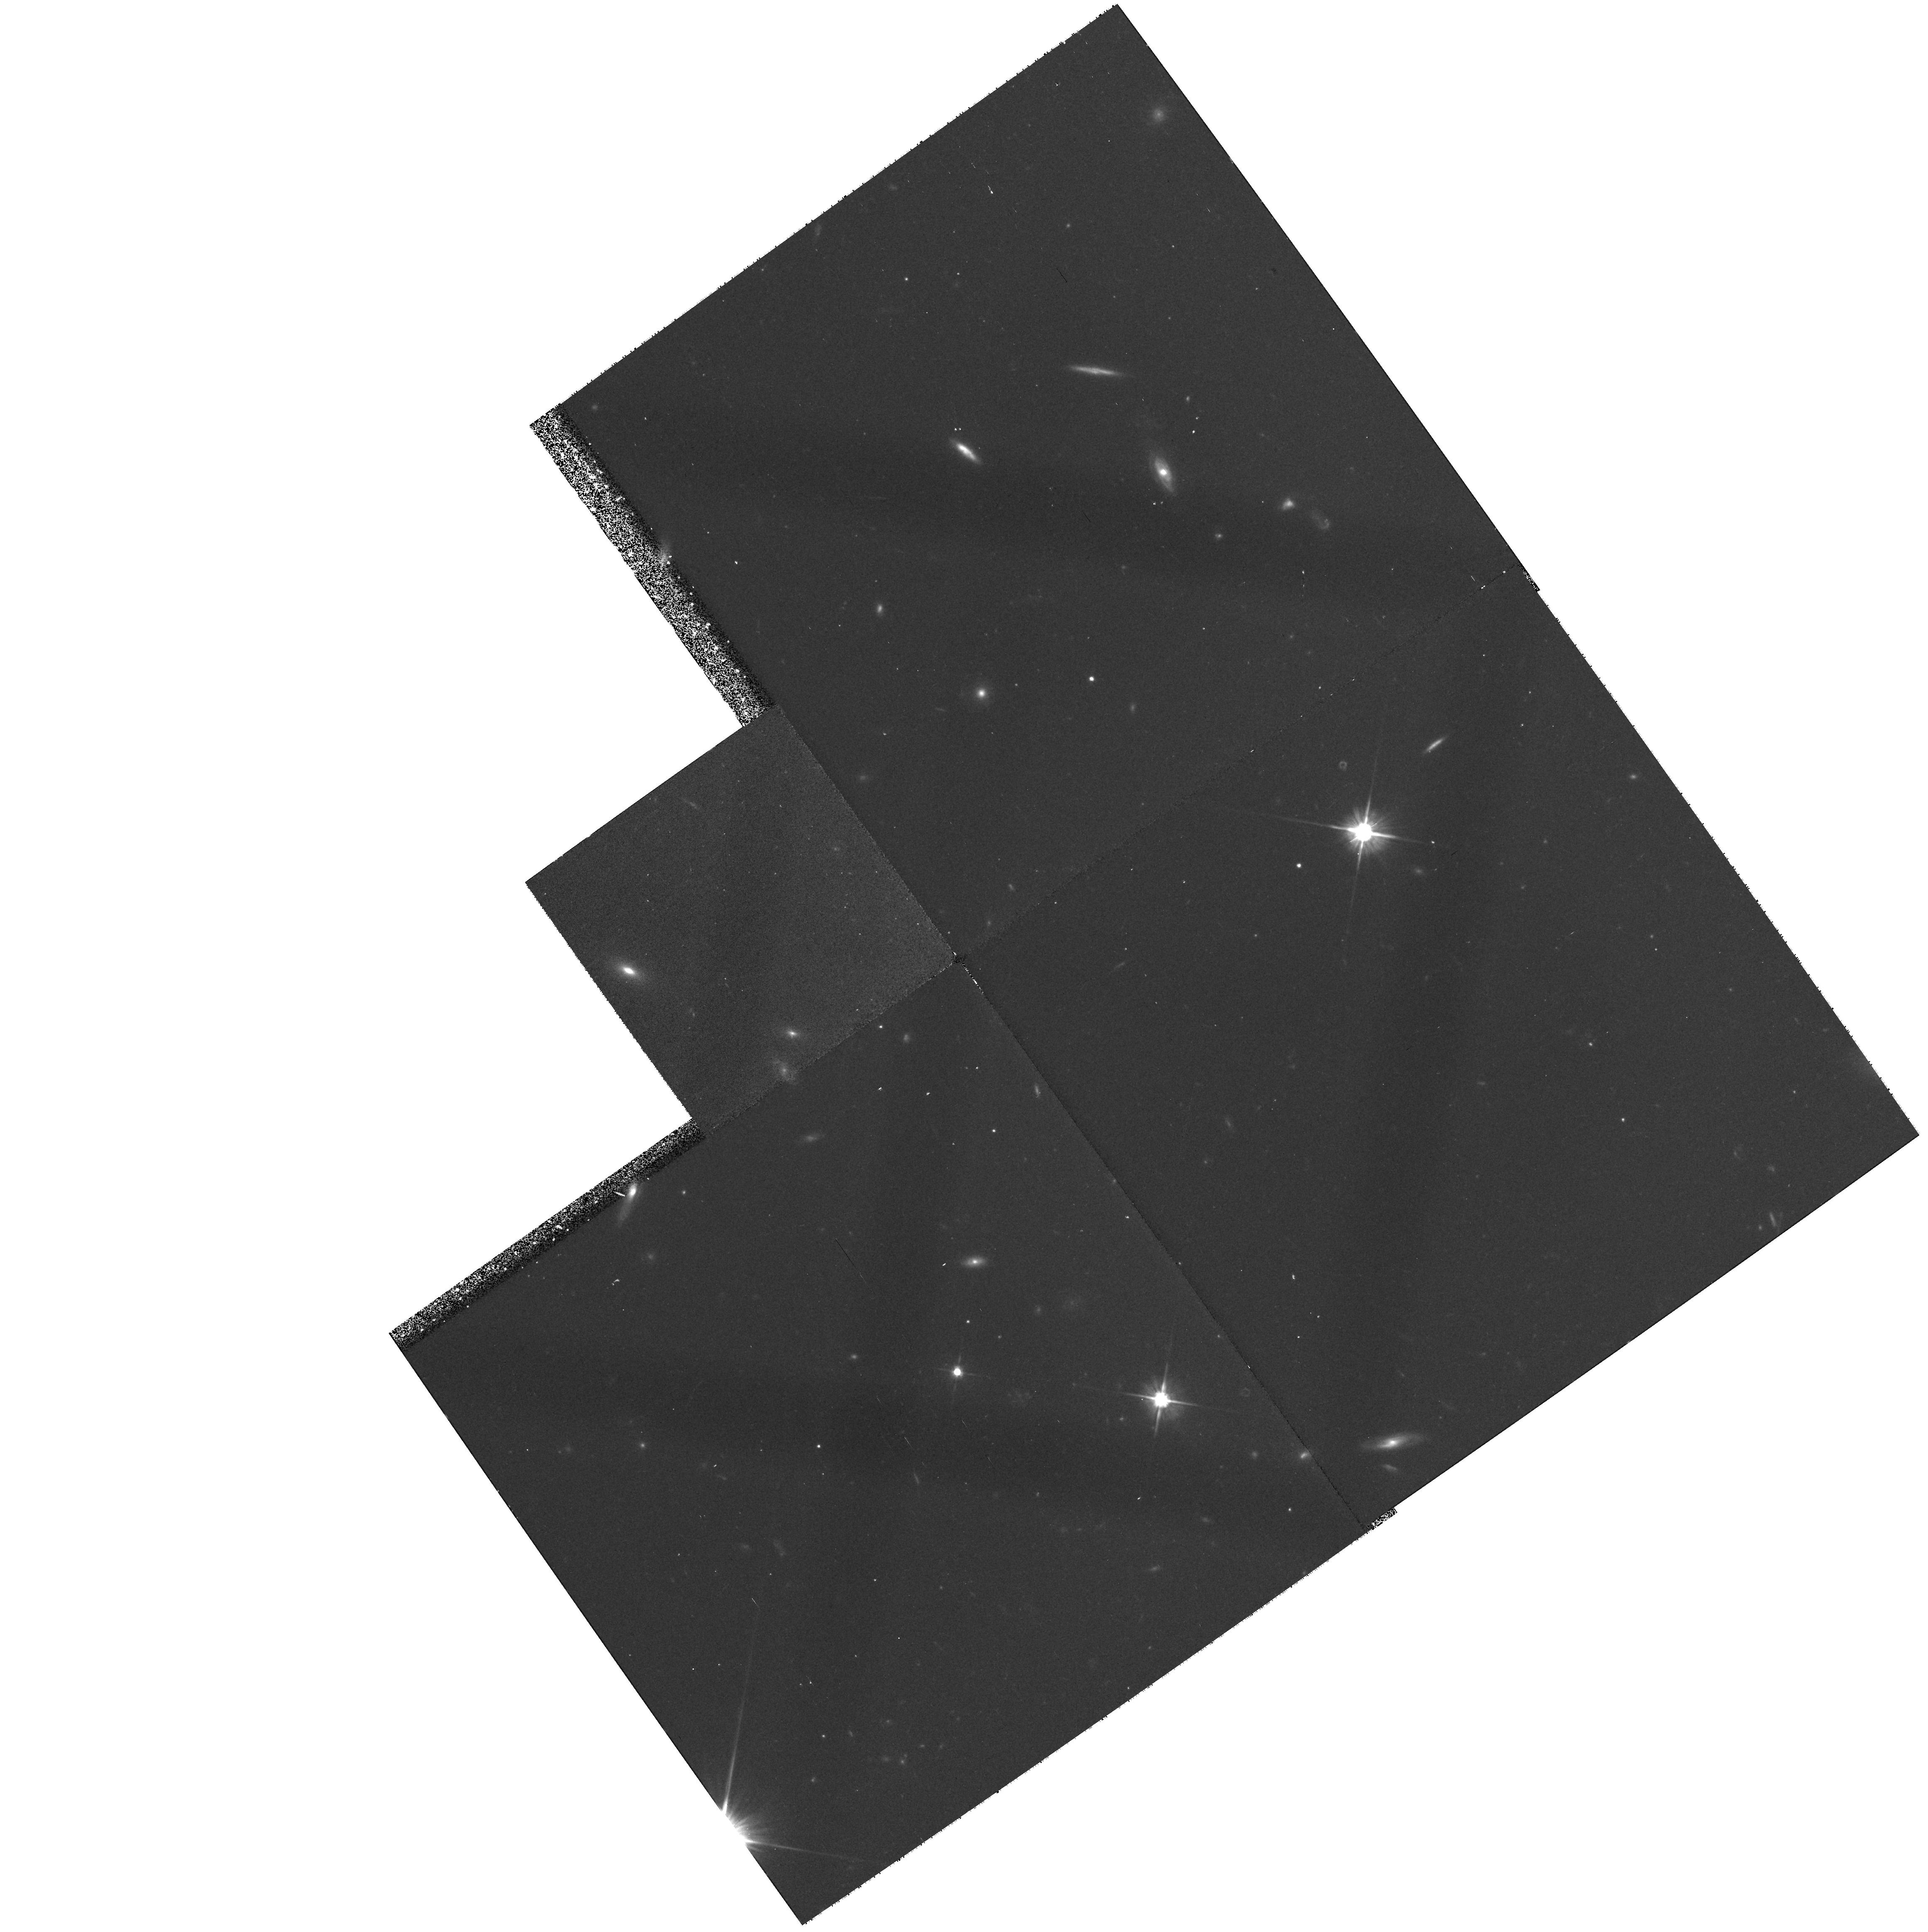
Target: field at RA 255.107°, Dec 64.253°
Instrument: WFPC2/PC
Filter: F606W
Exposure: 27 min
Observation ID: hst_7778_04_wfpc2_pc_f606w_u4si04

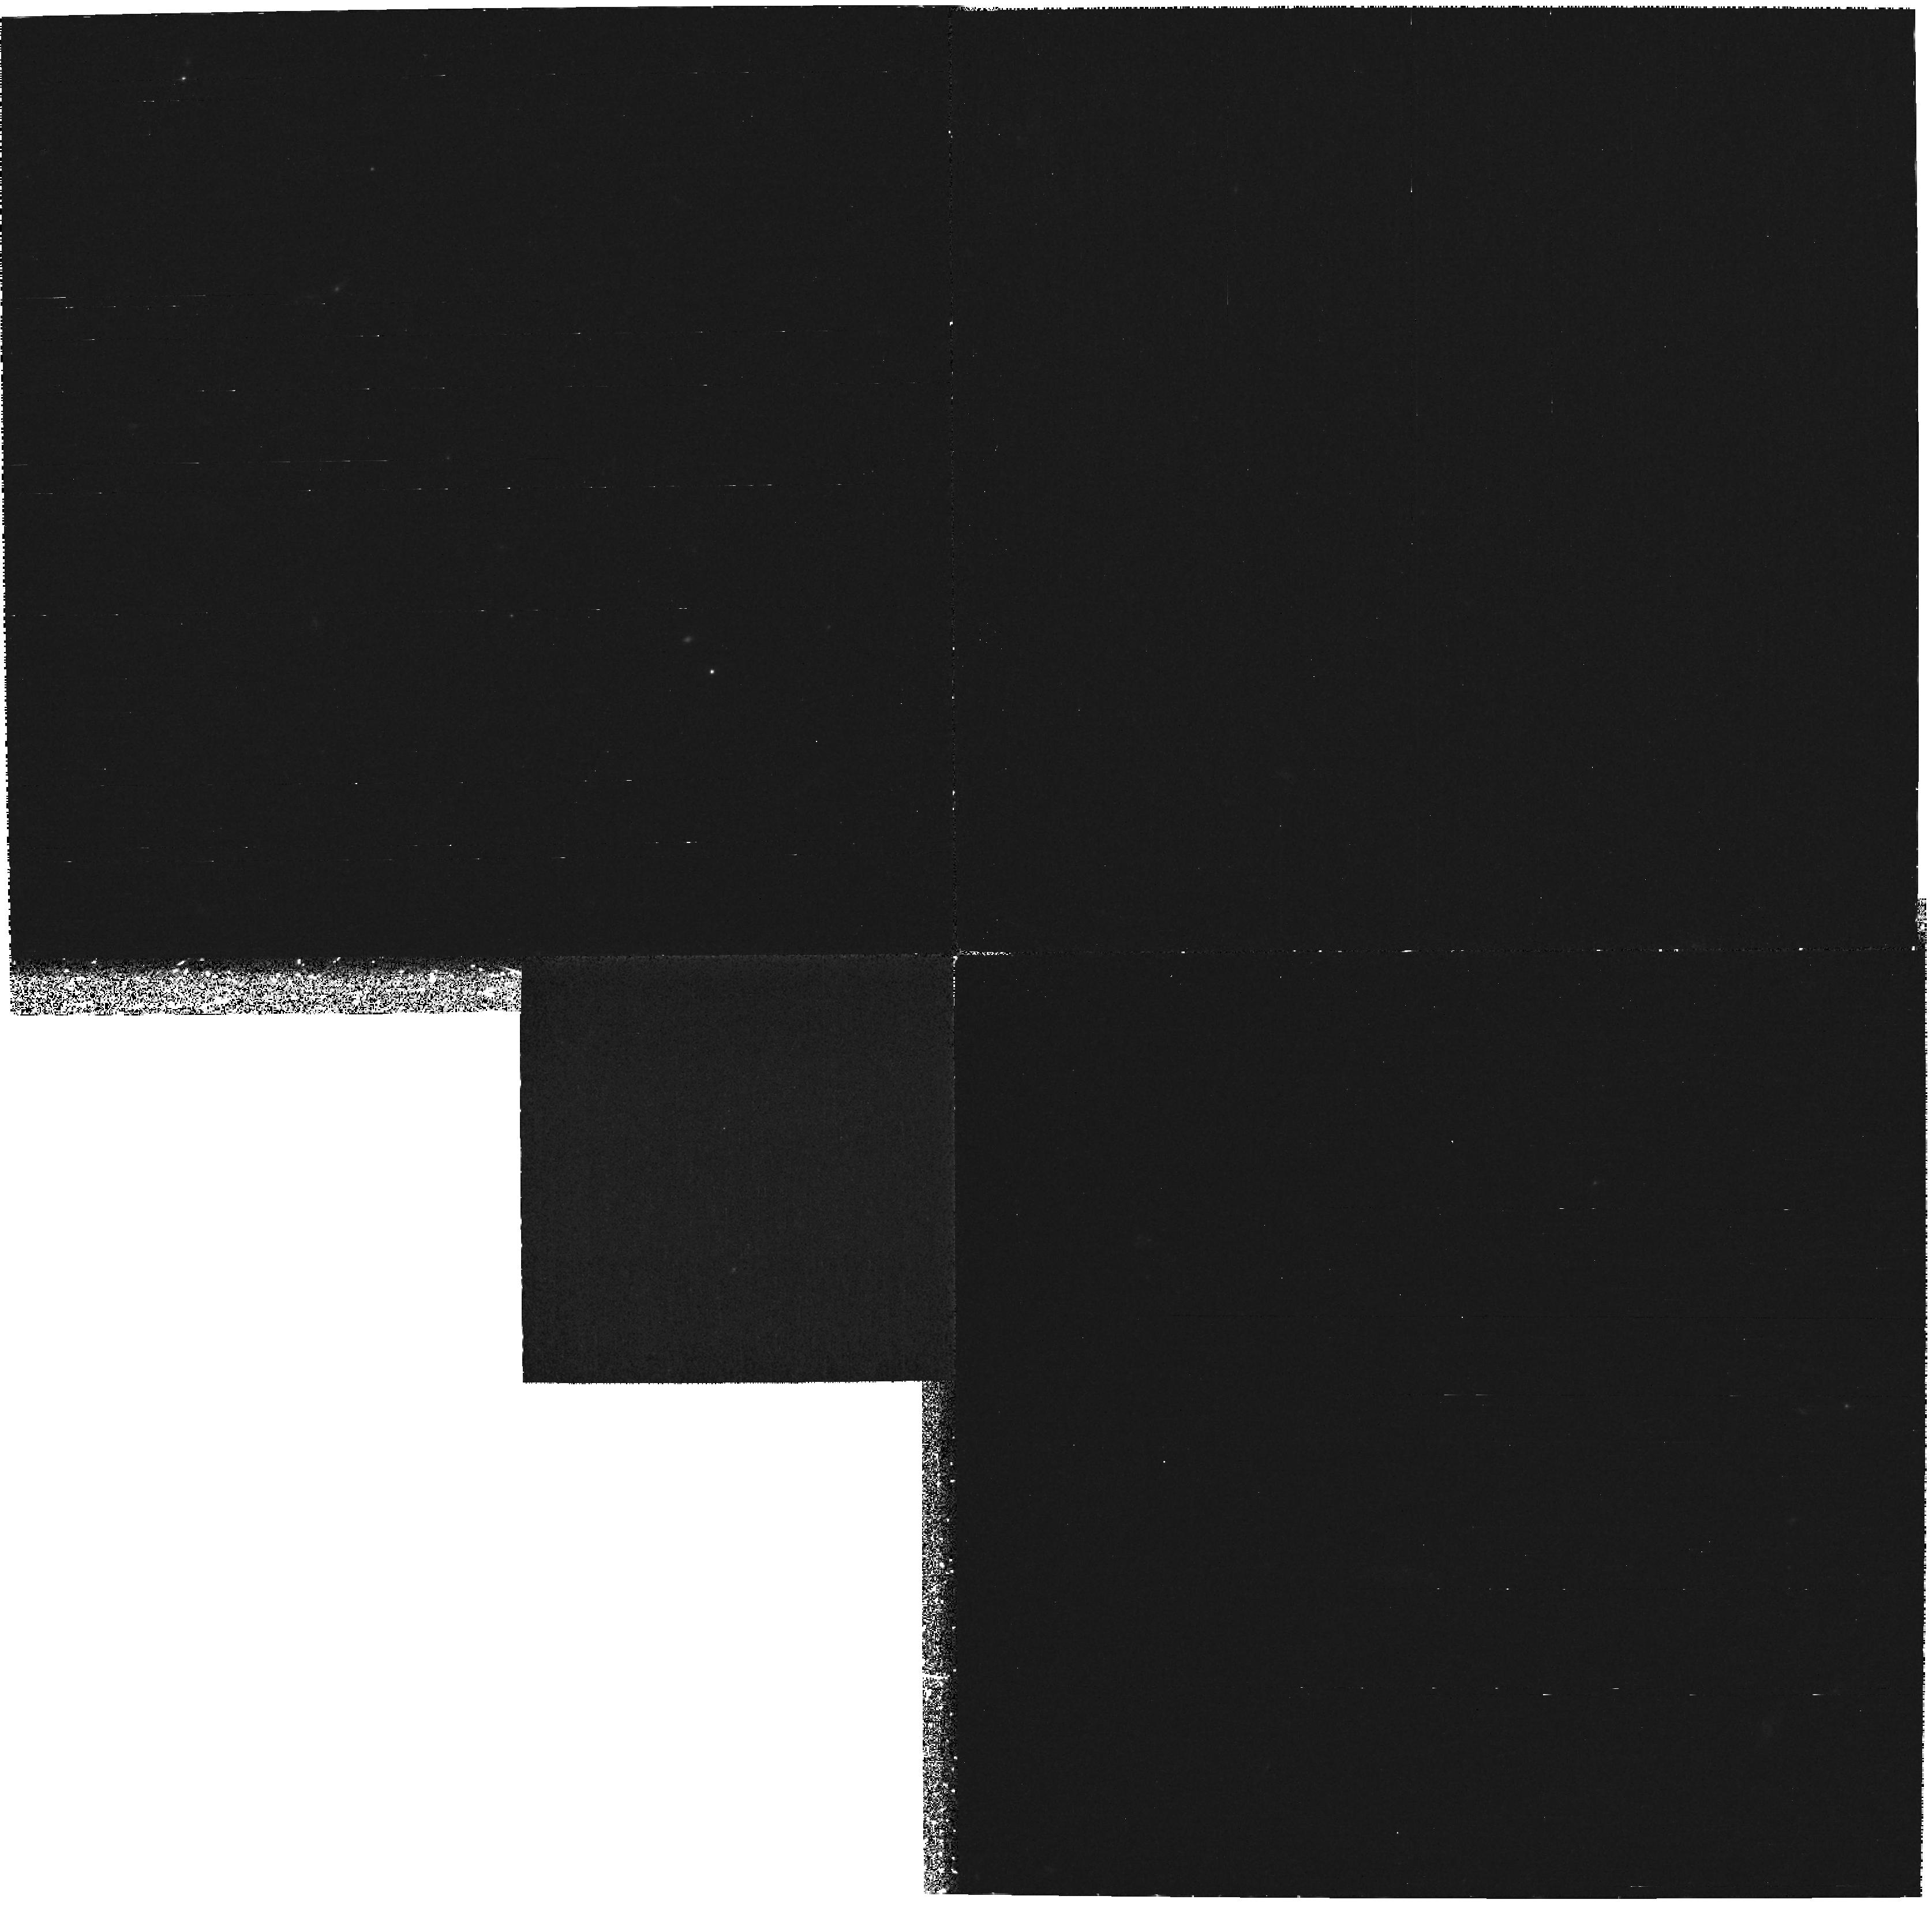
Target: field at RA 255.264°, Dec 64.283°
Instrument: WFPC2/PC
Filter: F300W
Exposure: 4.7 h
Observation ID: hst_7778_02_wfpc2_pc_f300w_u4si02

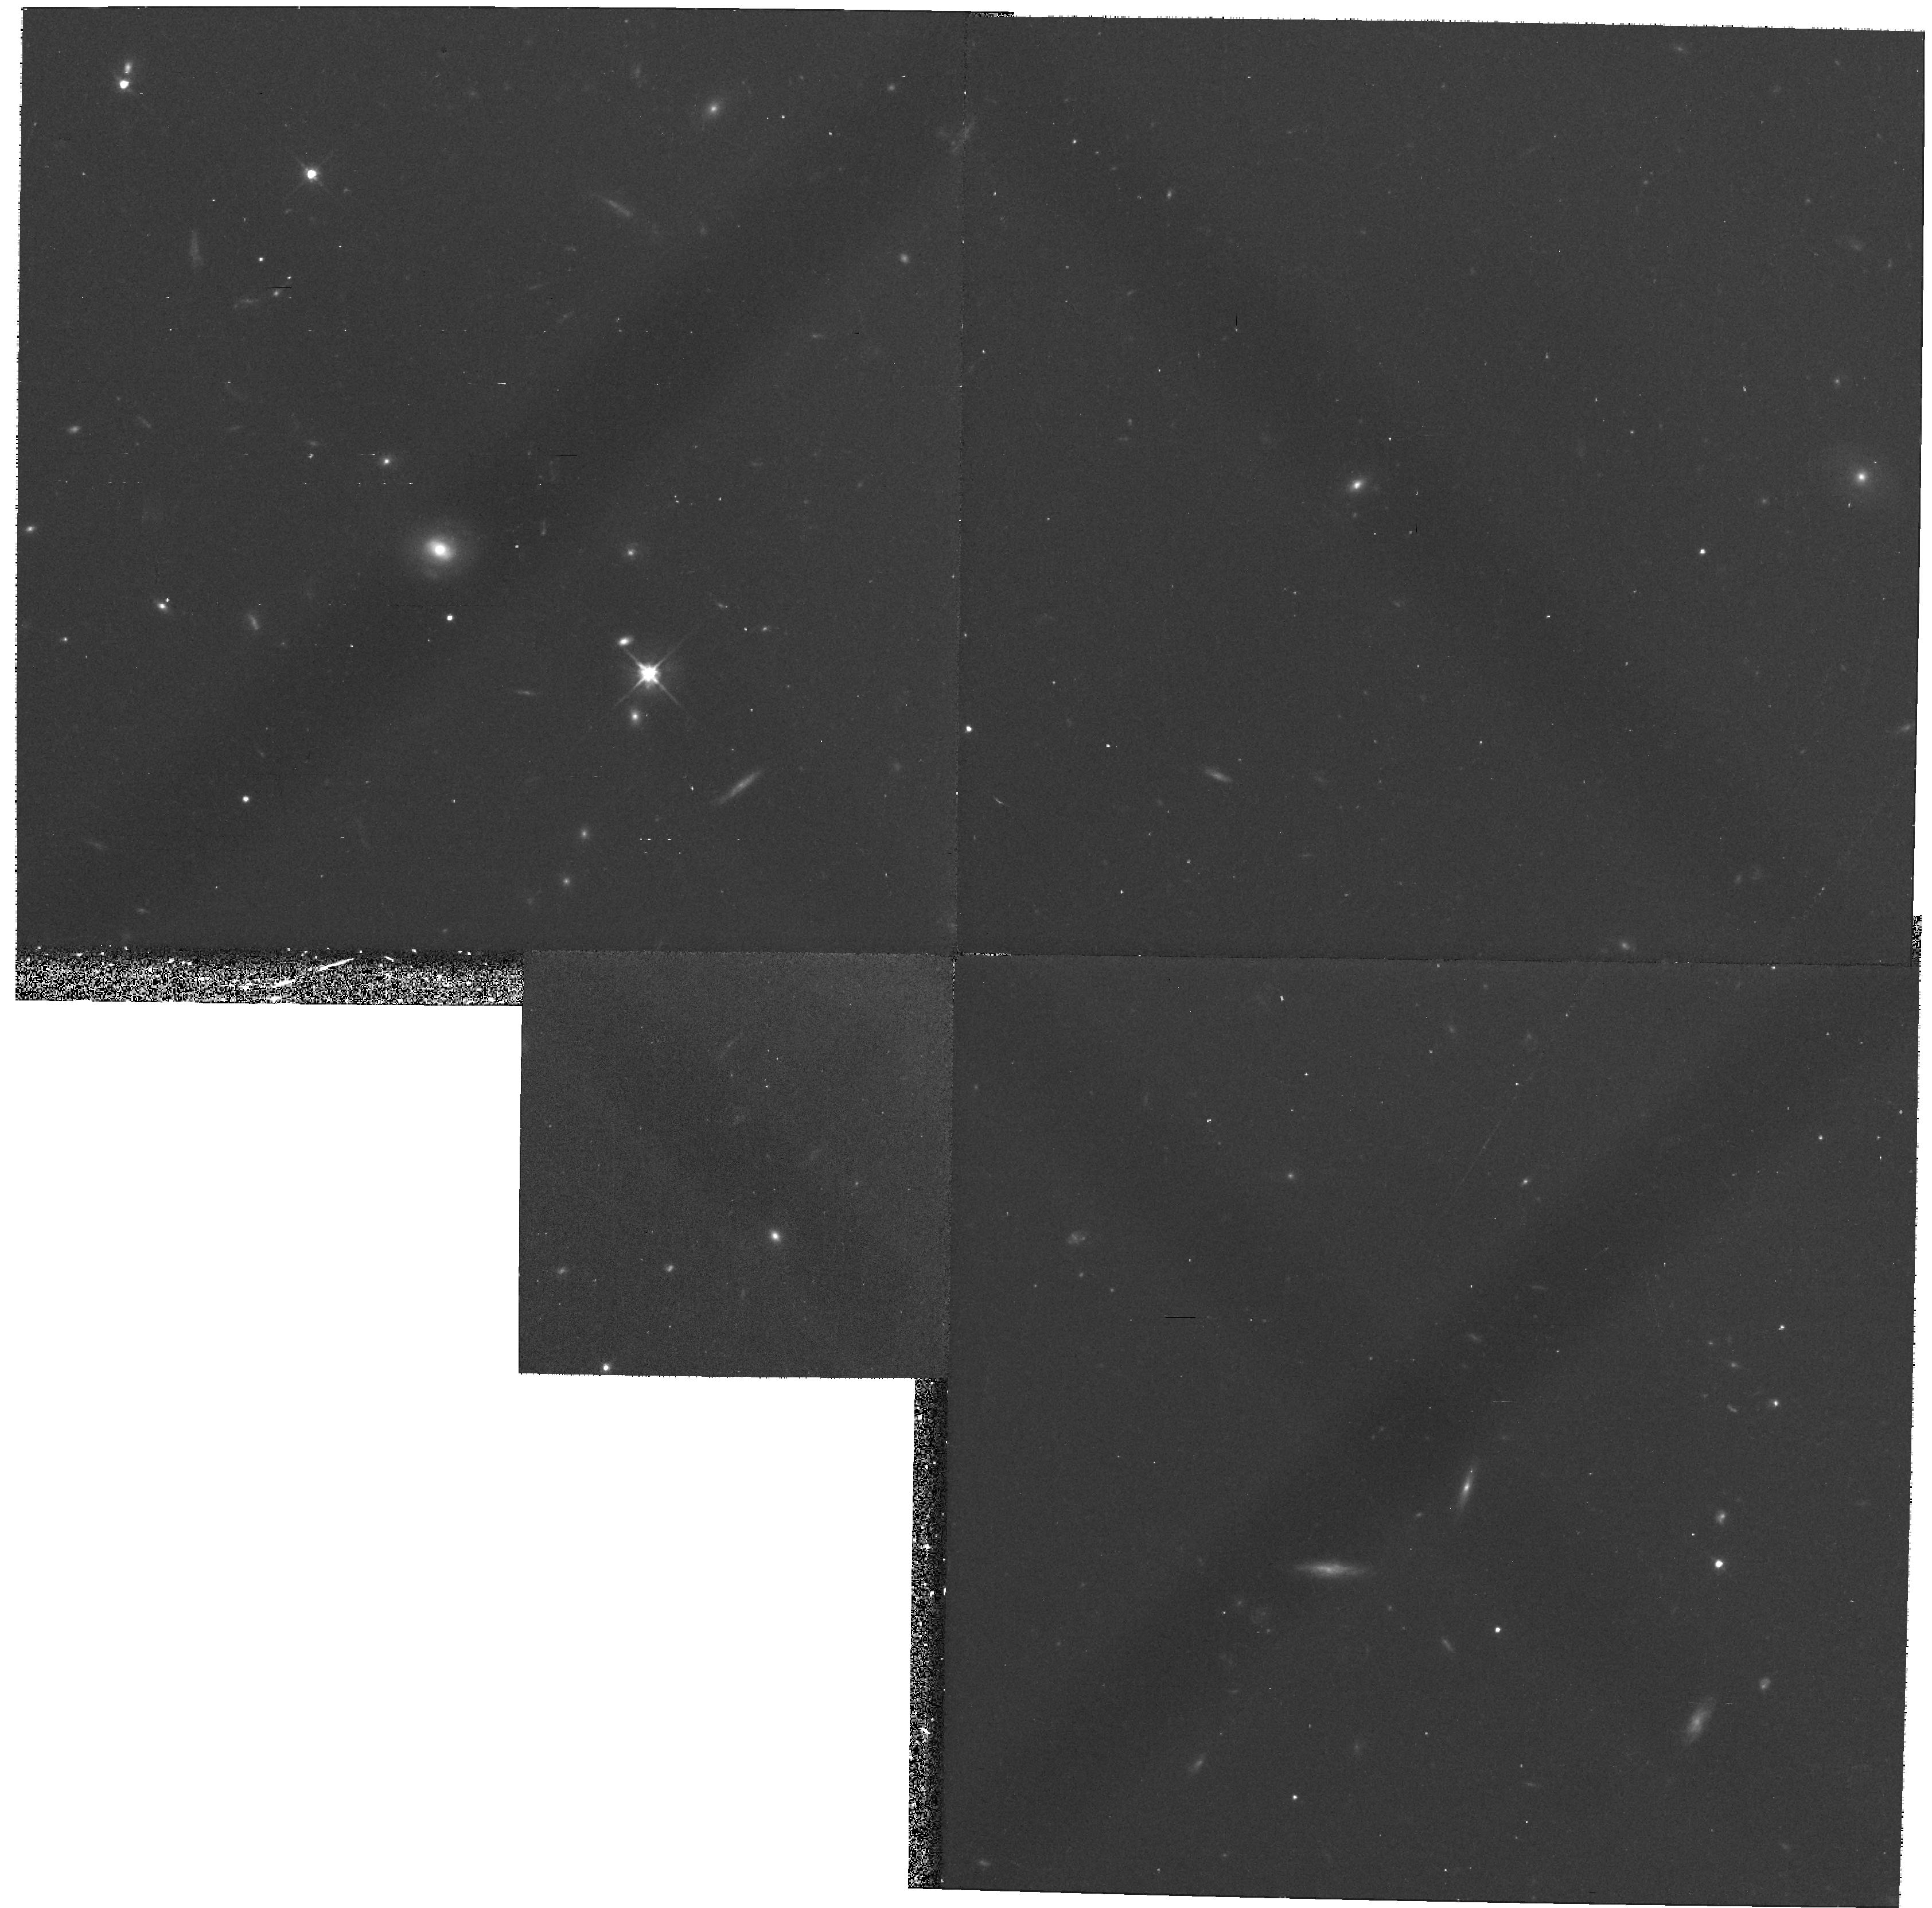
Target: field at RA 255.261°, Dec 64.284°
Instrument: WFPC2/PC
Filter: F606W
Exposure: 27 min
Observation ID: hst_7778_05_wfpc2_pc_f606w_u4si05

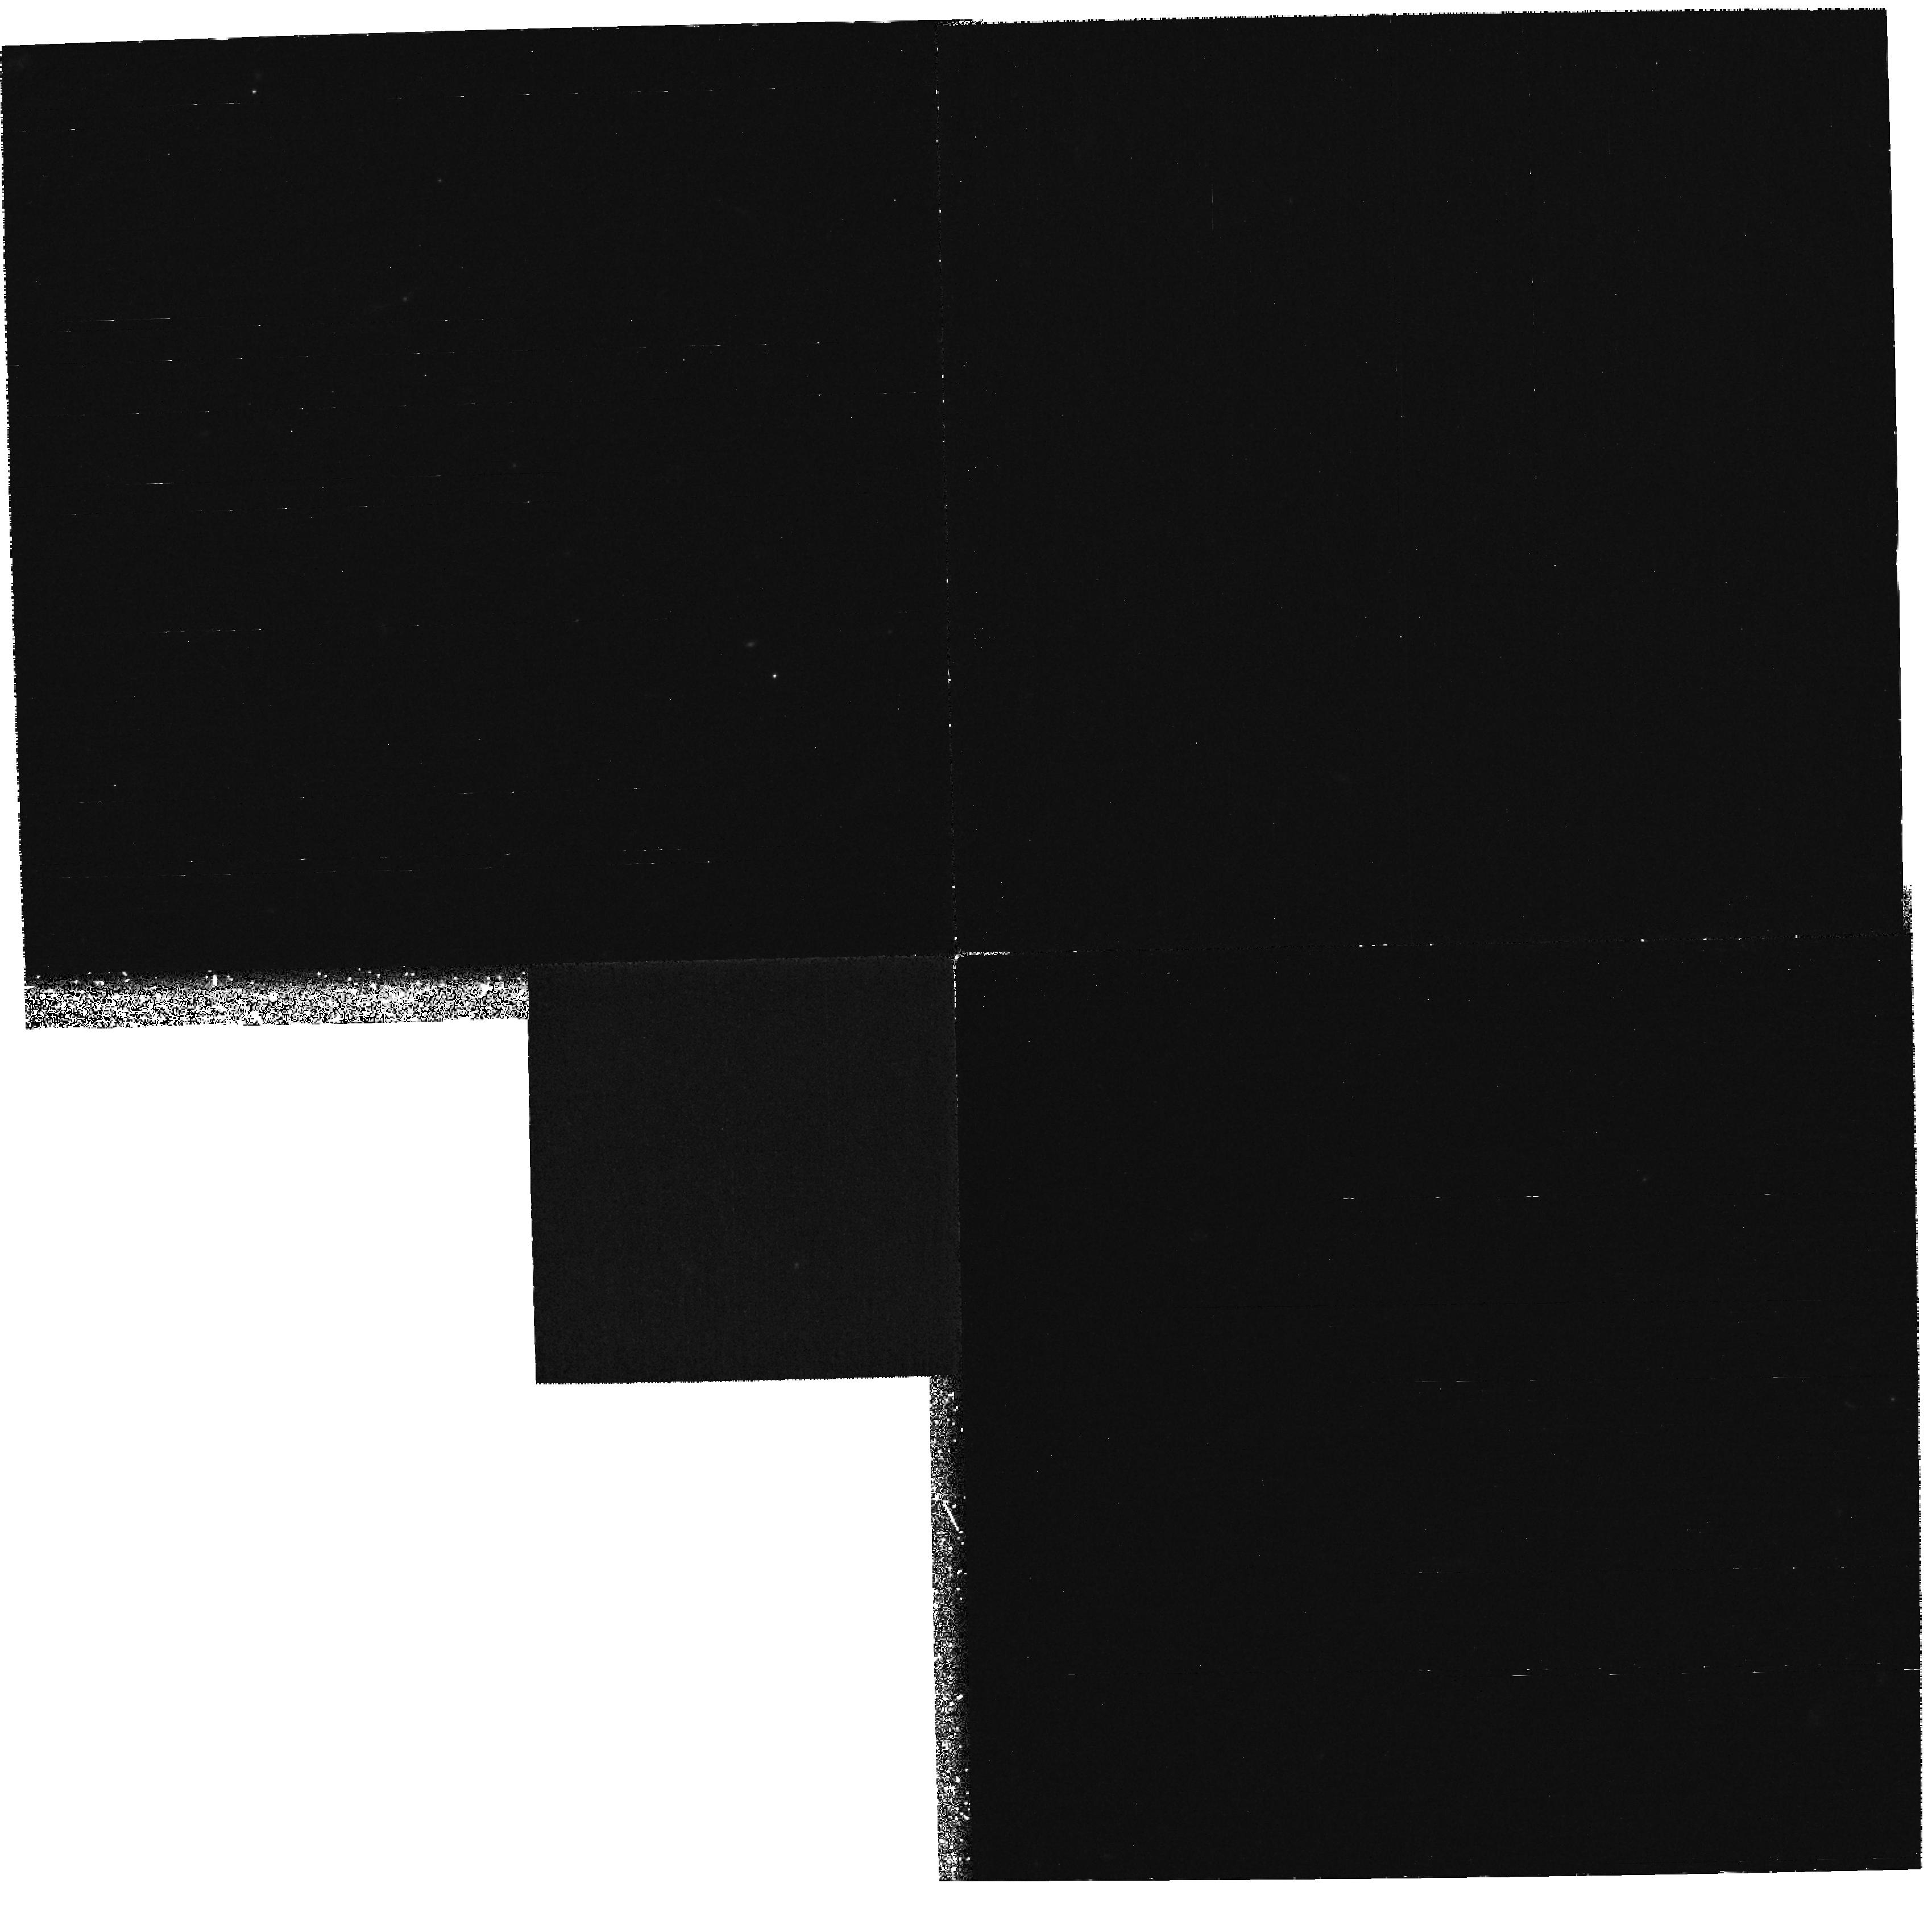
Target: field at RA 255.267°, Dec 64.283°
Instrument: WFPC2/PC
Filter: F300W
Exposure: 4.7 h
Observation ID: hst_7778_03_wfpc2_pc_f300w_u4si03

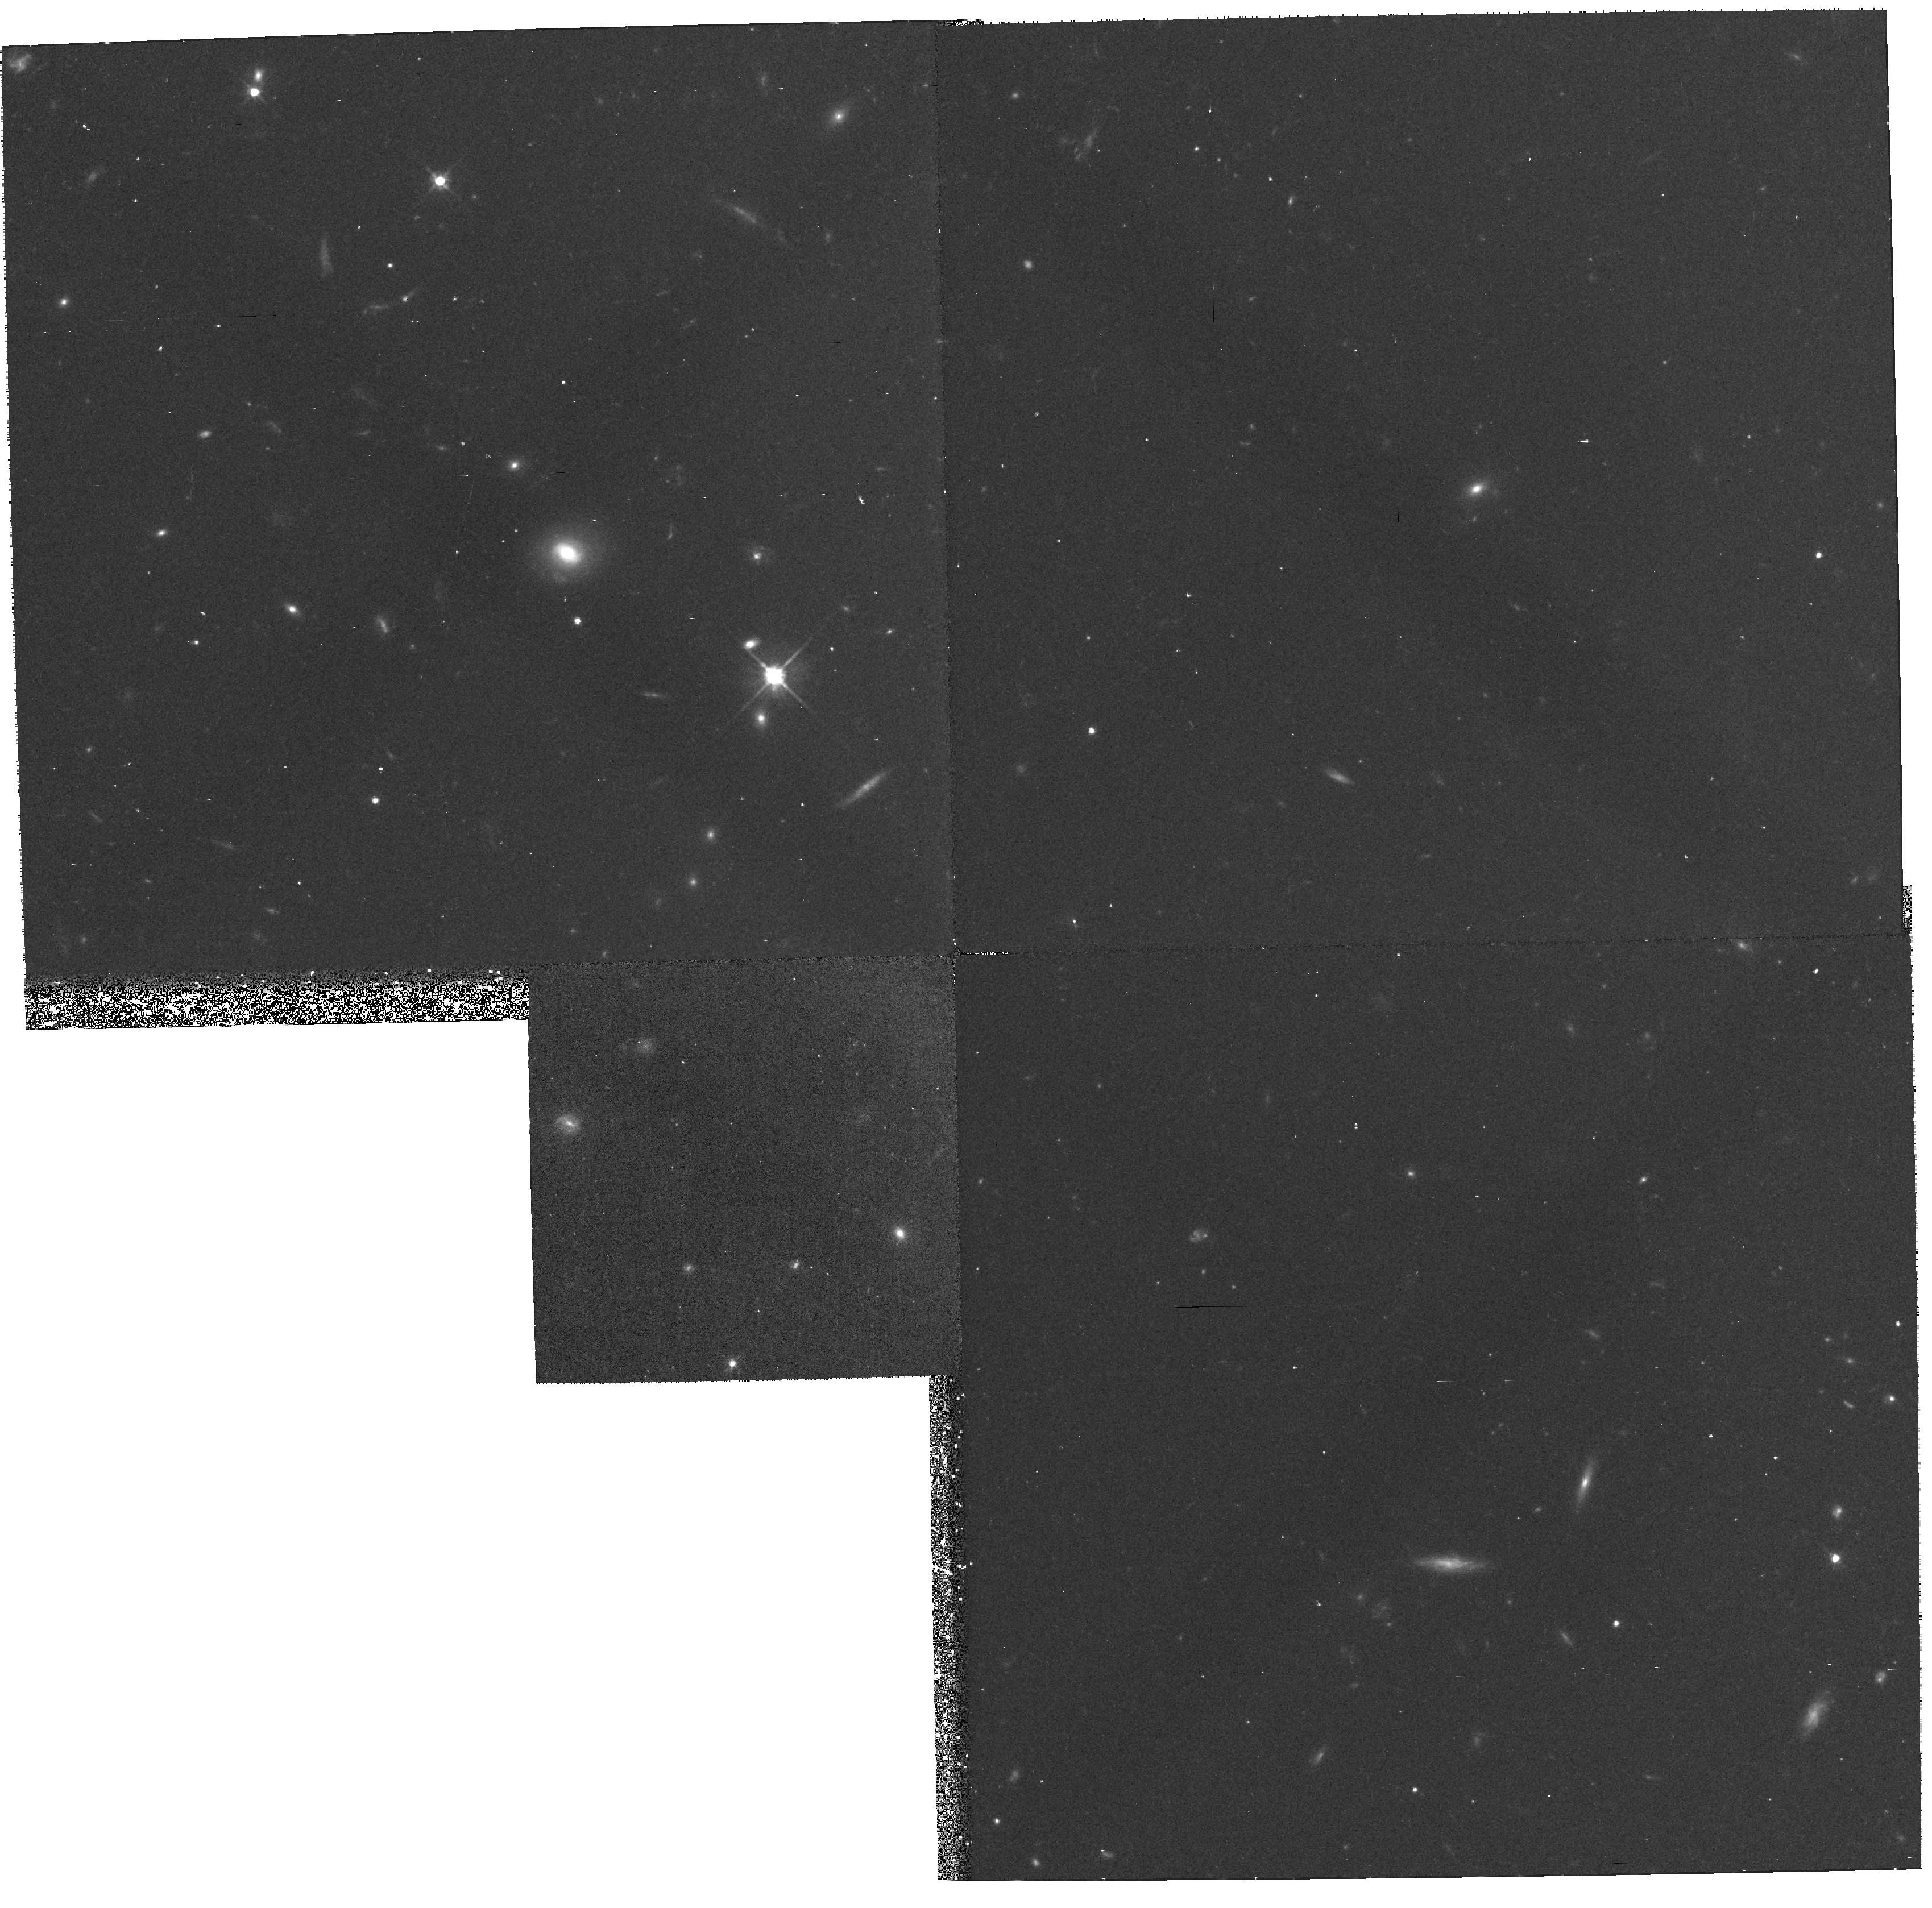
Target: field at RA 255.267°, Dec 64.283°
Instrument: WFPC2/PC
Filter: F606W
Exposure: 27 min
Observation ID: hst_7778_03_wfpc2_pc_f606w_u4si03

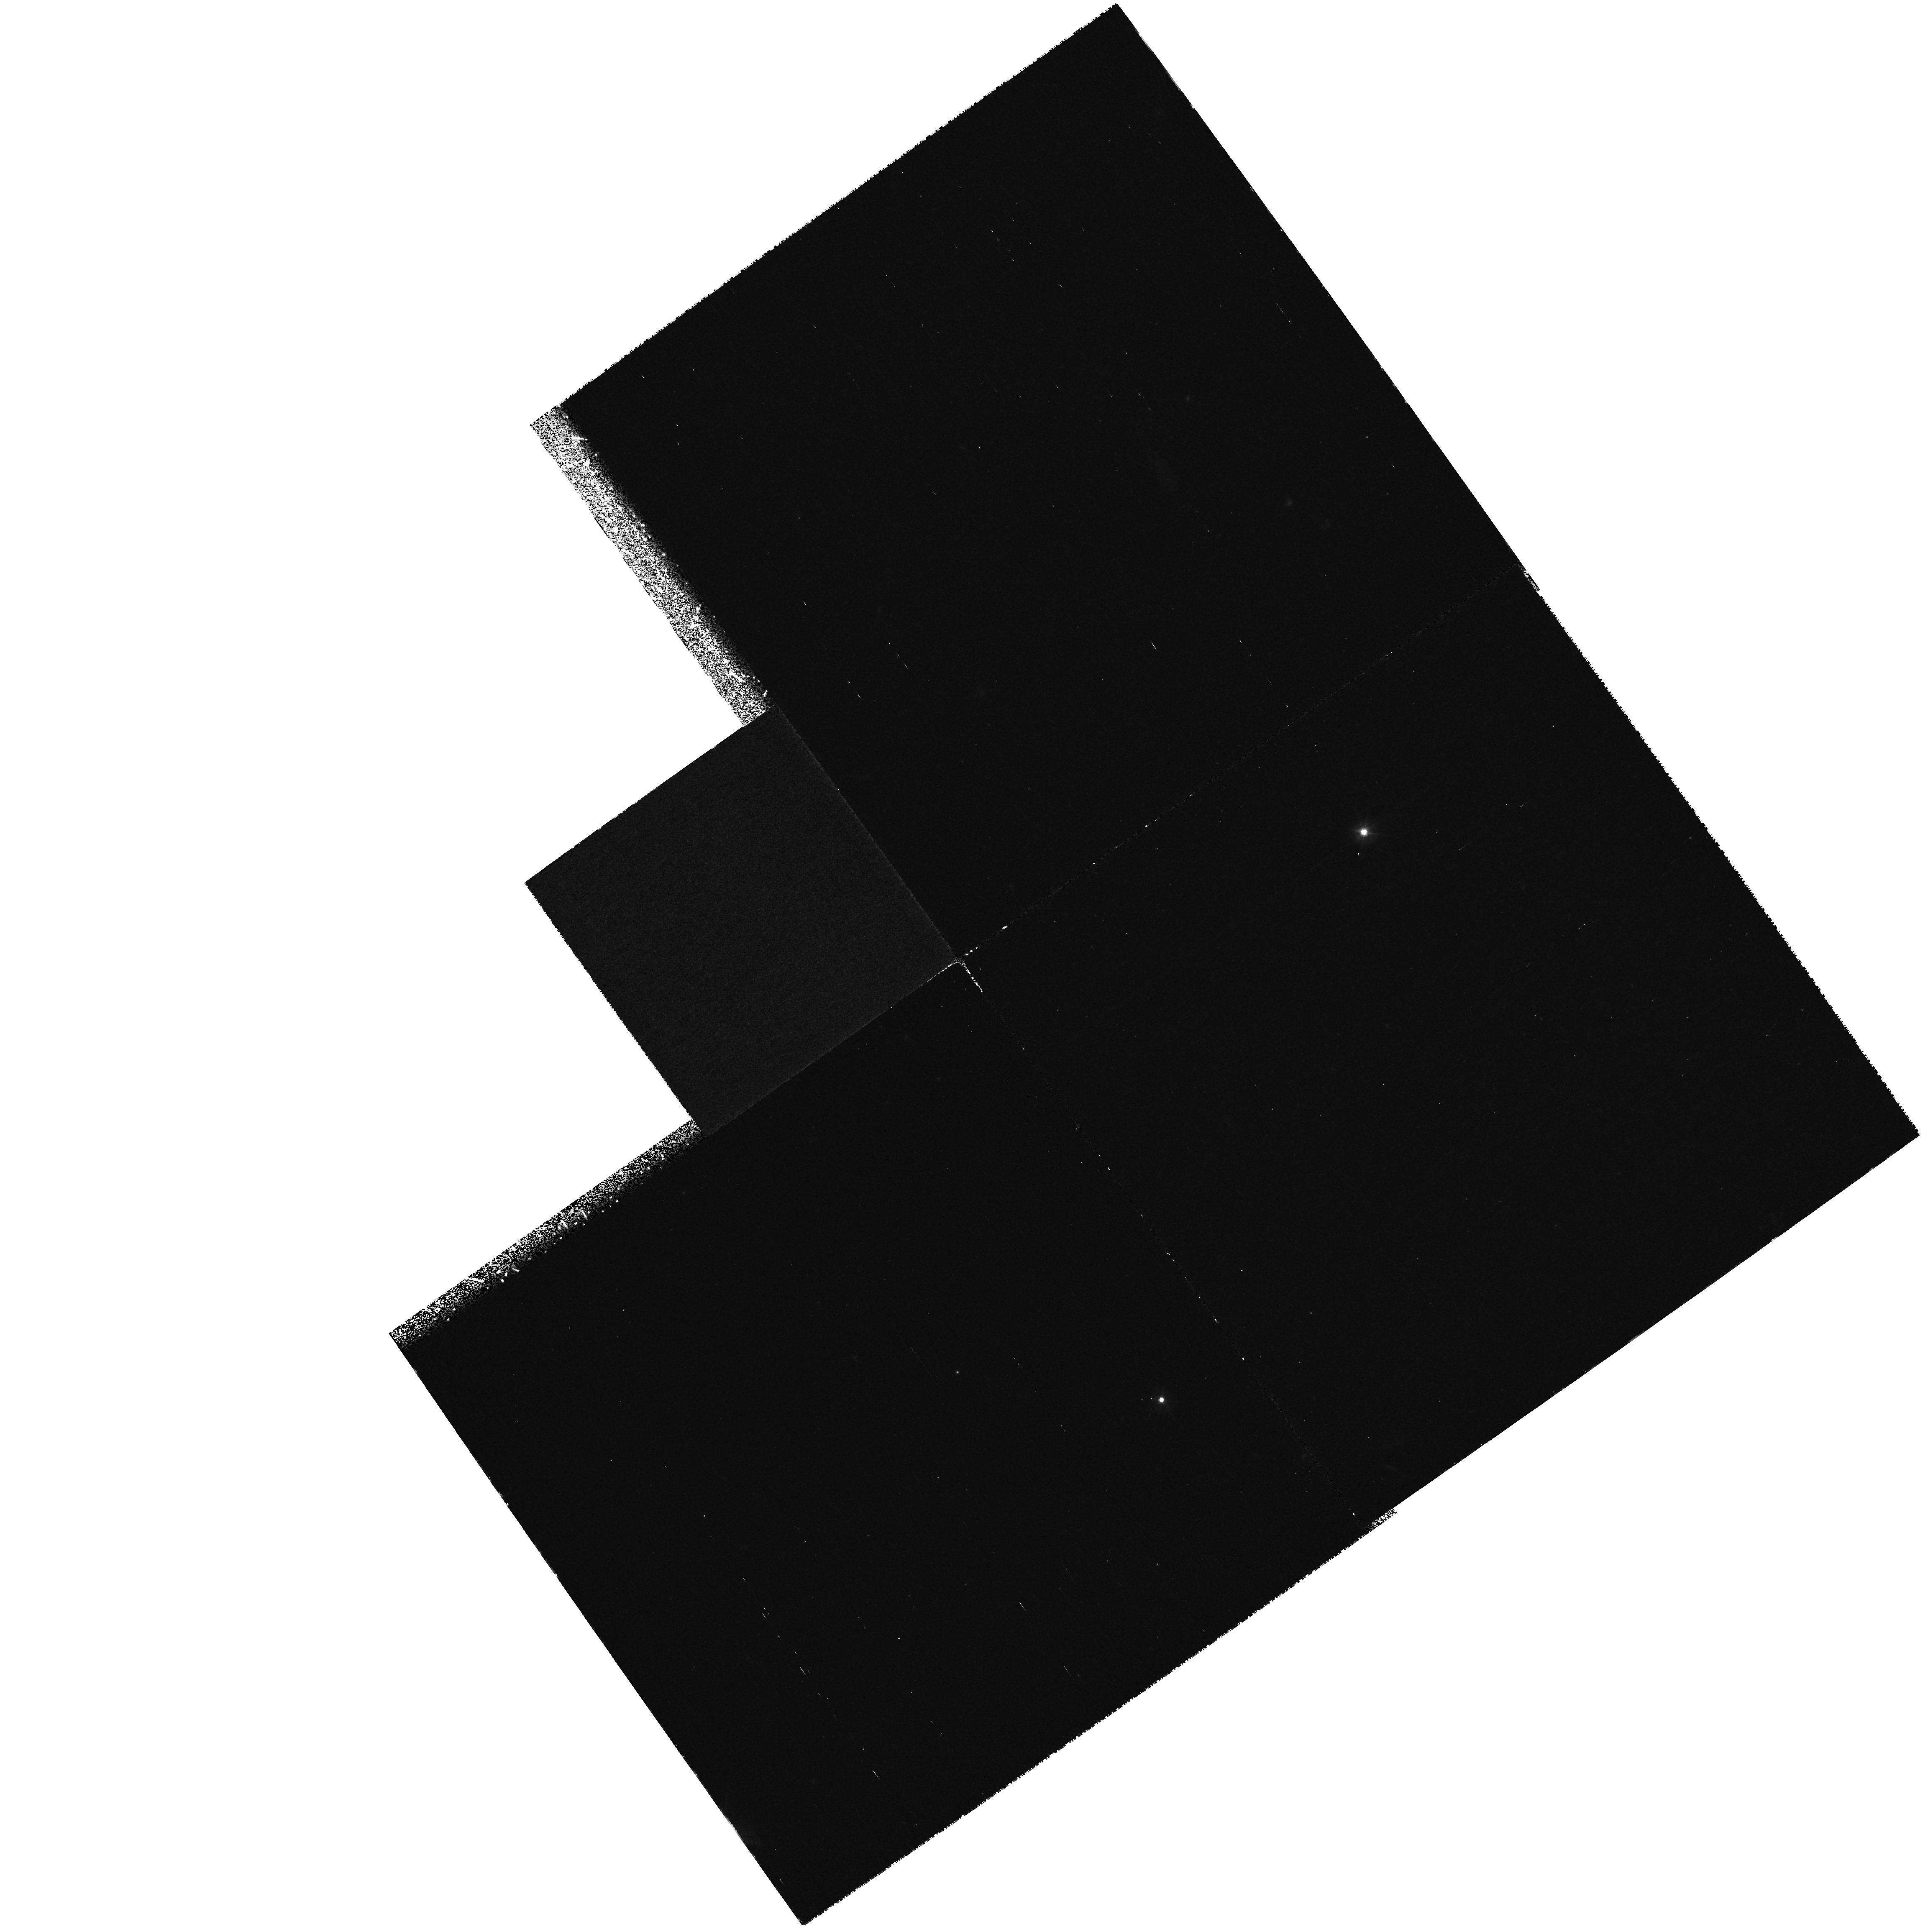
Target: field at RA 255.107°, Dec 64.253°
Instrument: WFPC2/PC
Filter: F300W
Exposure: 4.7 h
Observation ID: hst_7778_04_wfpc2_pc_f300w_u4si04

ABSORPTION LINES FROM VERY HIGHLY IONIZED ATOMS IN FRONT OF QUASARS (PI: Jenkins, Edward B.)

Bright quasars that have a large z(em) and no intervening Lyman-limit systems with large column densities present an excellent opportunity to learn more about distant intergalactic gas regions at very high temperatures. This program has the objective of registering absorption features from the doublets of Fe XVI, Si XII, Mg X and Ne VII, which have rest wavelengths of (361, 365), (499, 521), (610, 625) and (770, 780) Angstroms, respectively. He I lines at (537, 584) A will also give some insights on the ratio of densities of gas particles and uv photons in the intergalactic medium.